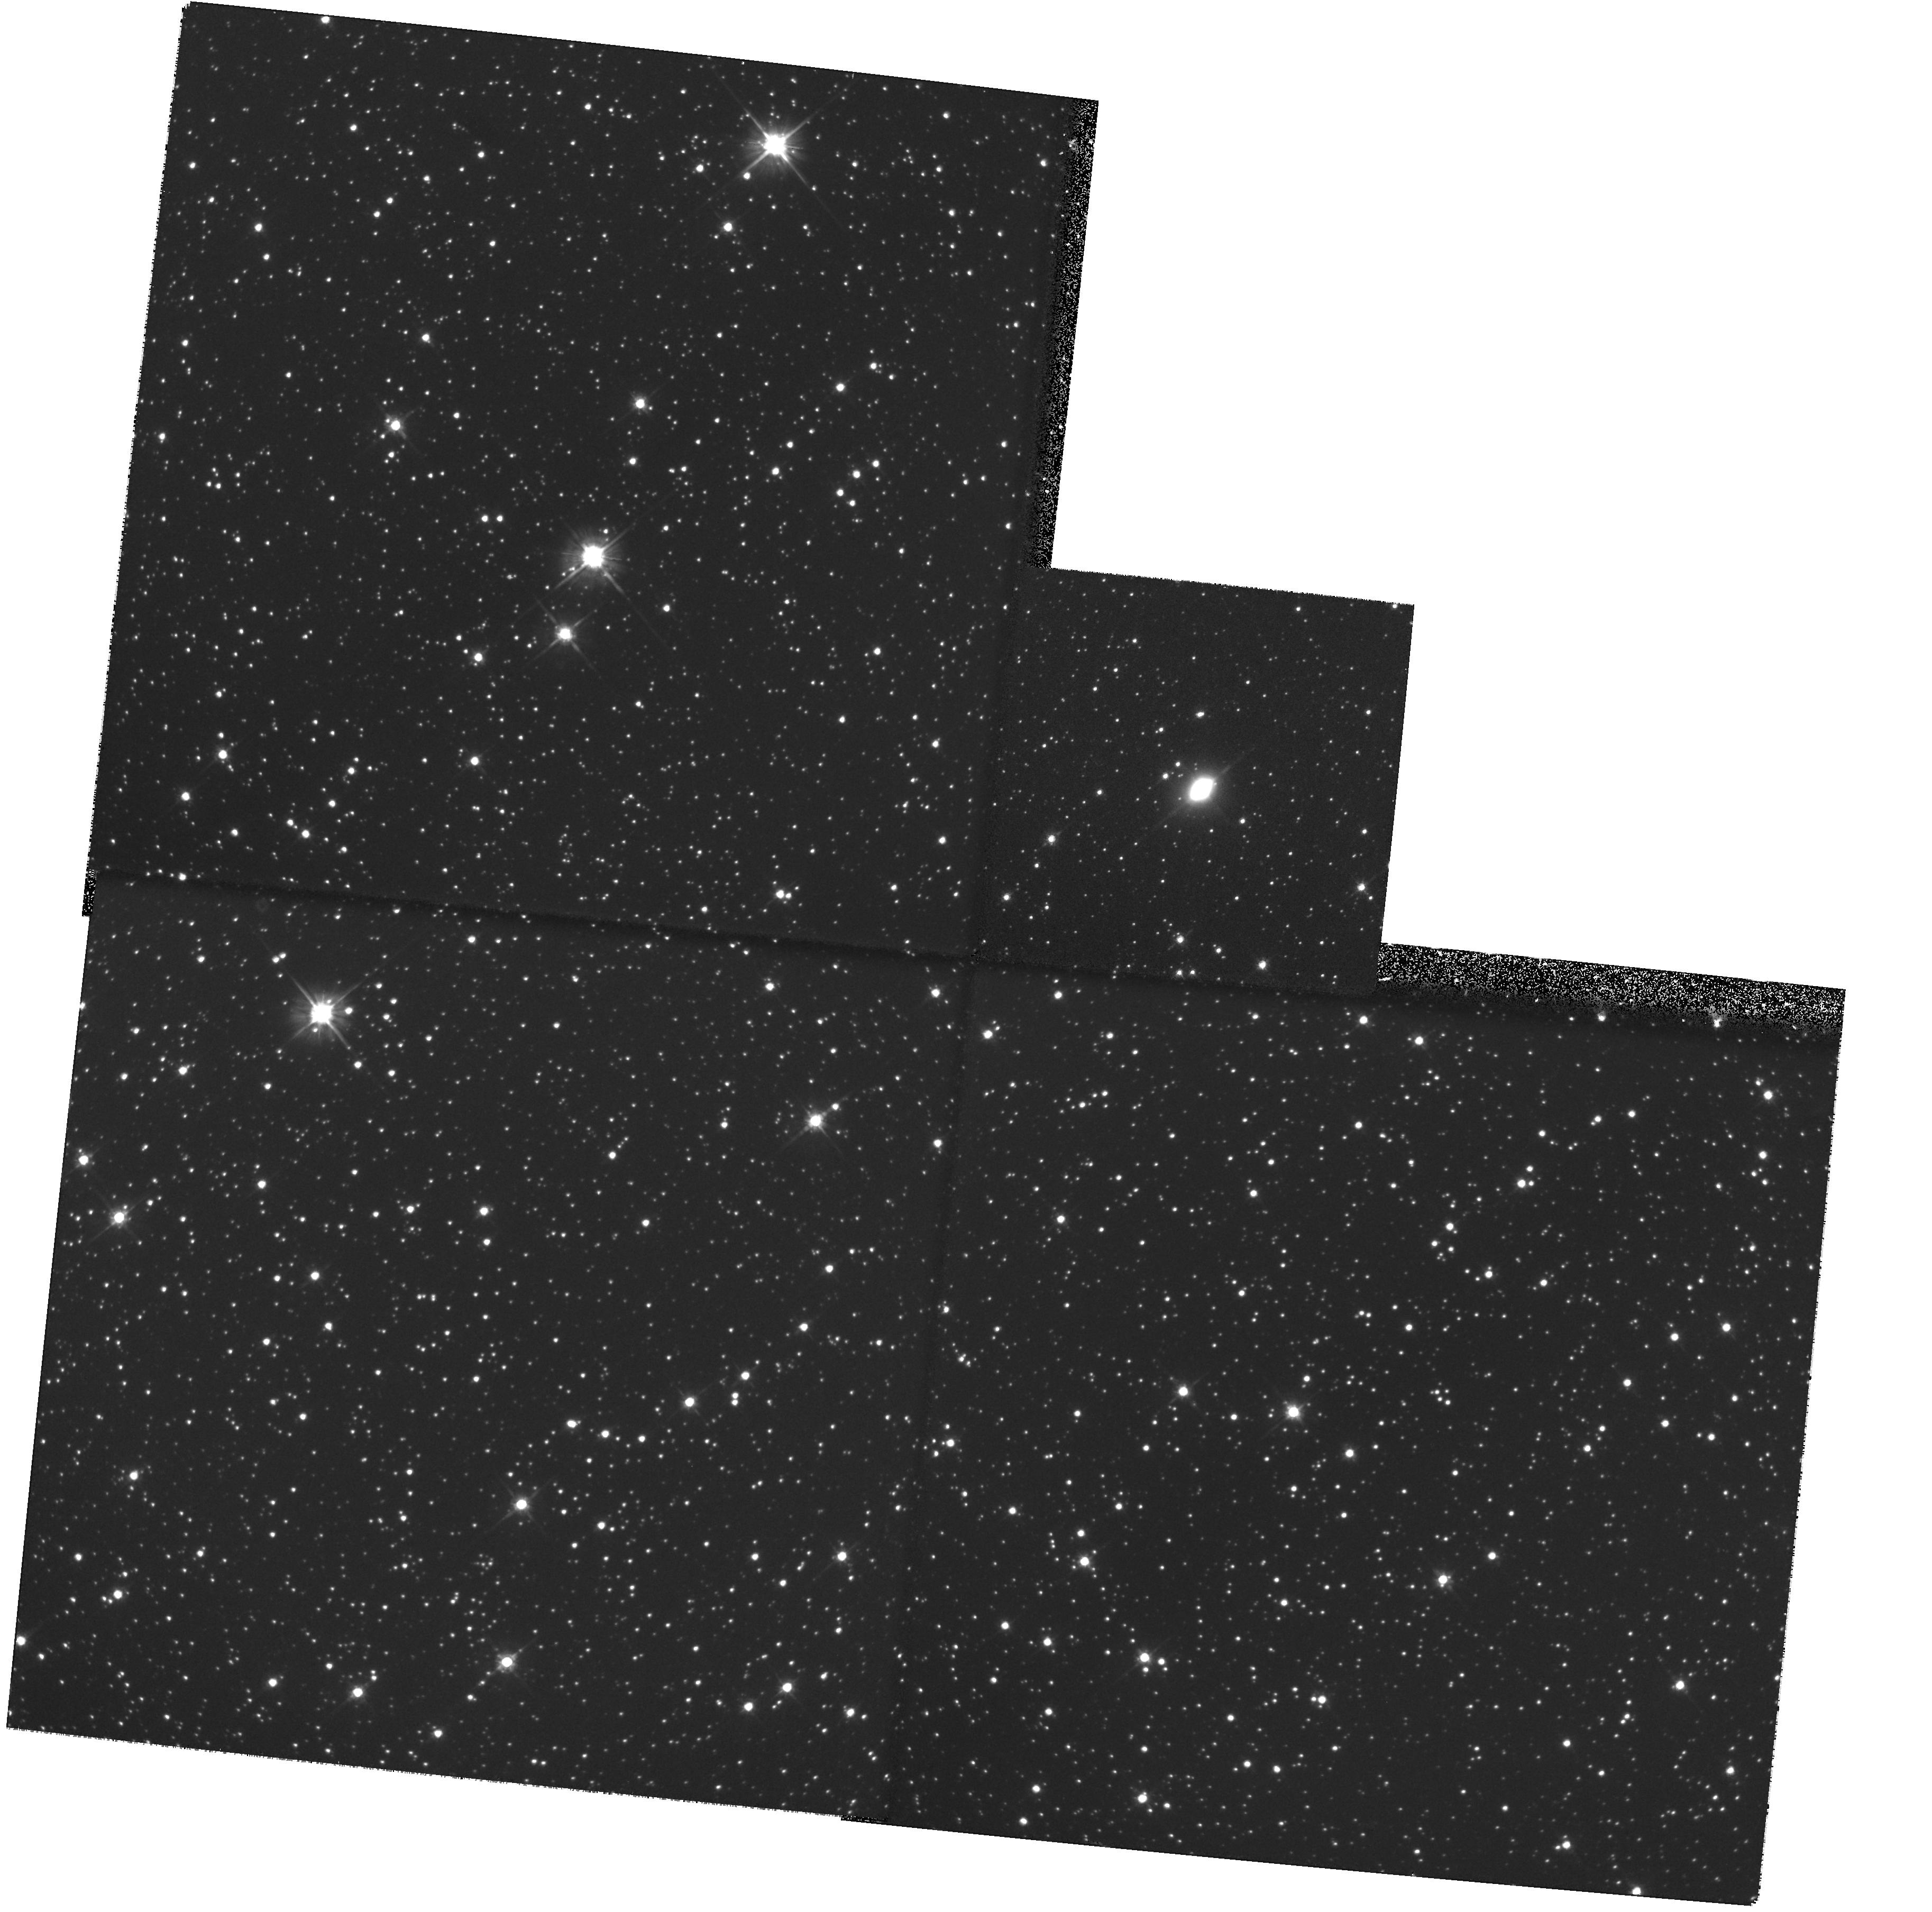
Target: IRAS17106-3046. Instrument: WFPC2/PC. Filter: F606W. Exposure: 26 min. Observation ID: hst_8210_04_wfpc2_pc_f606w_u5d004

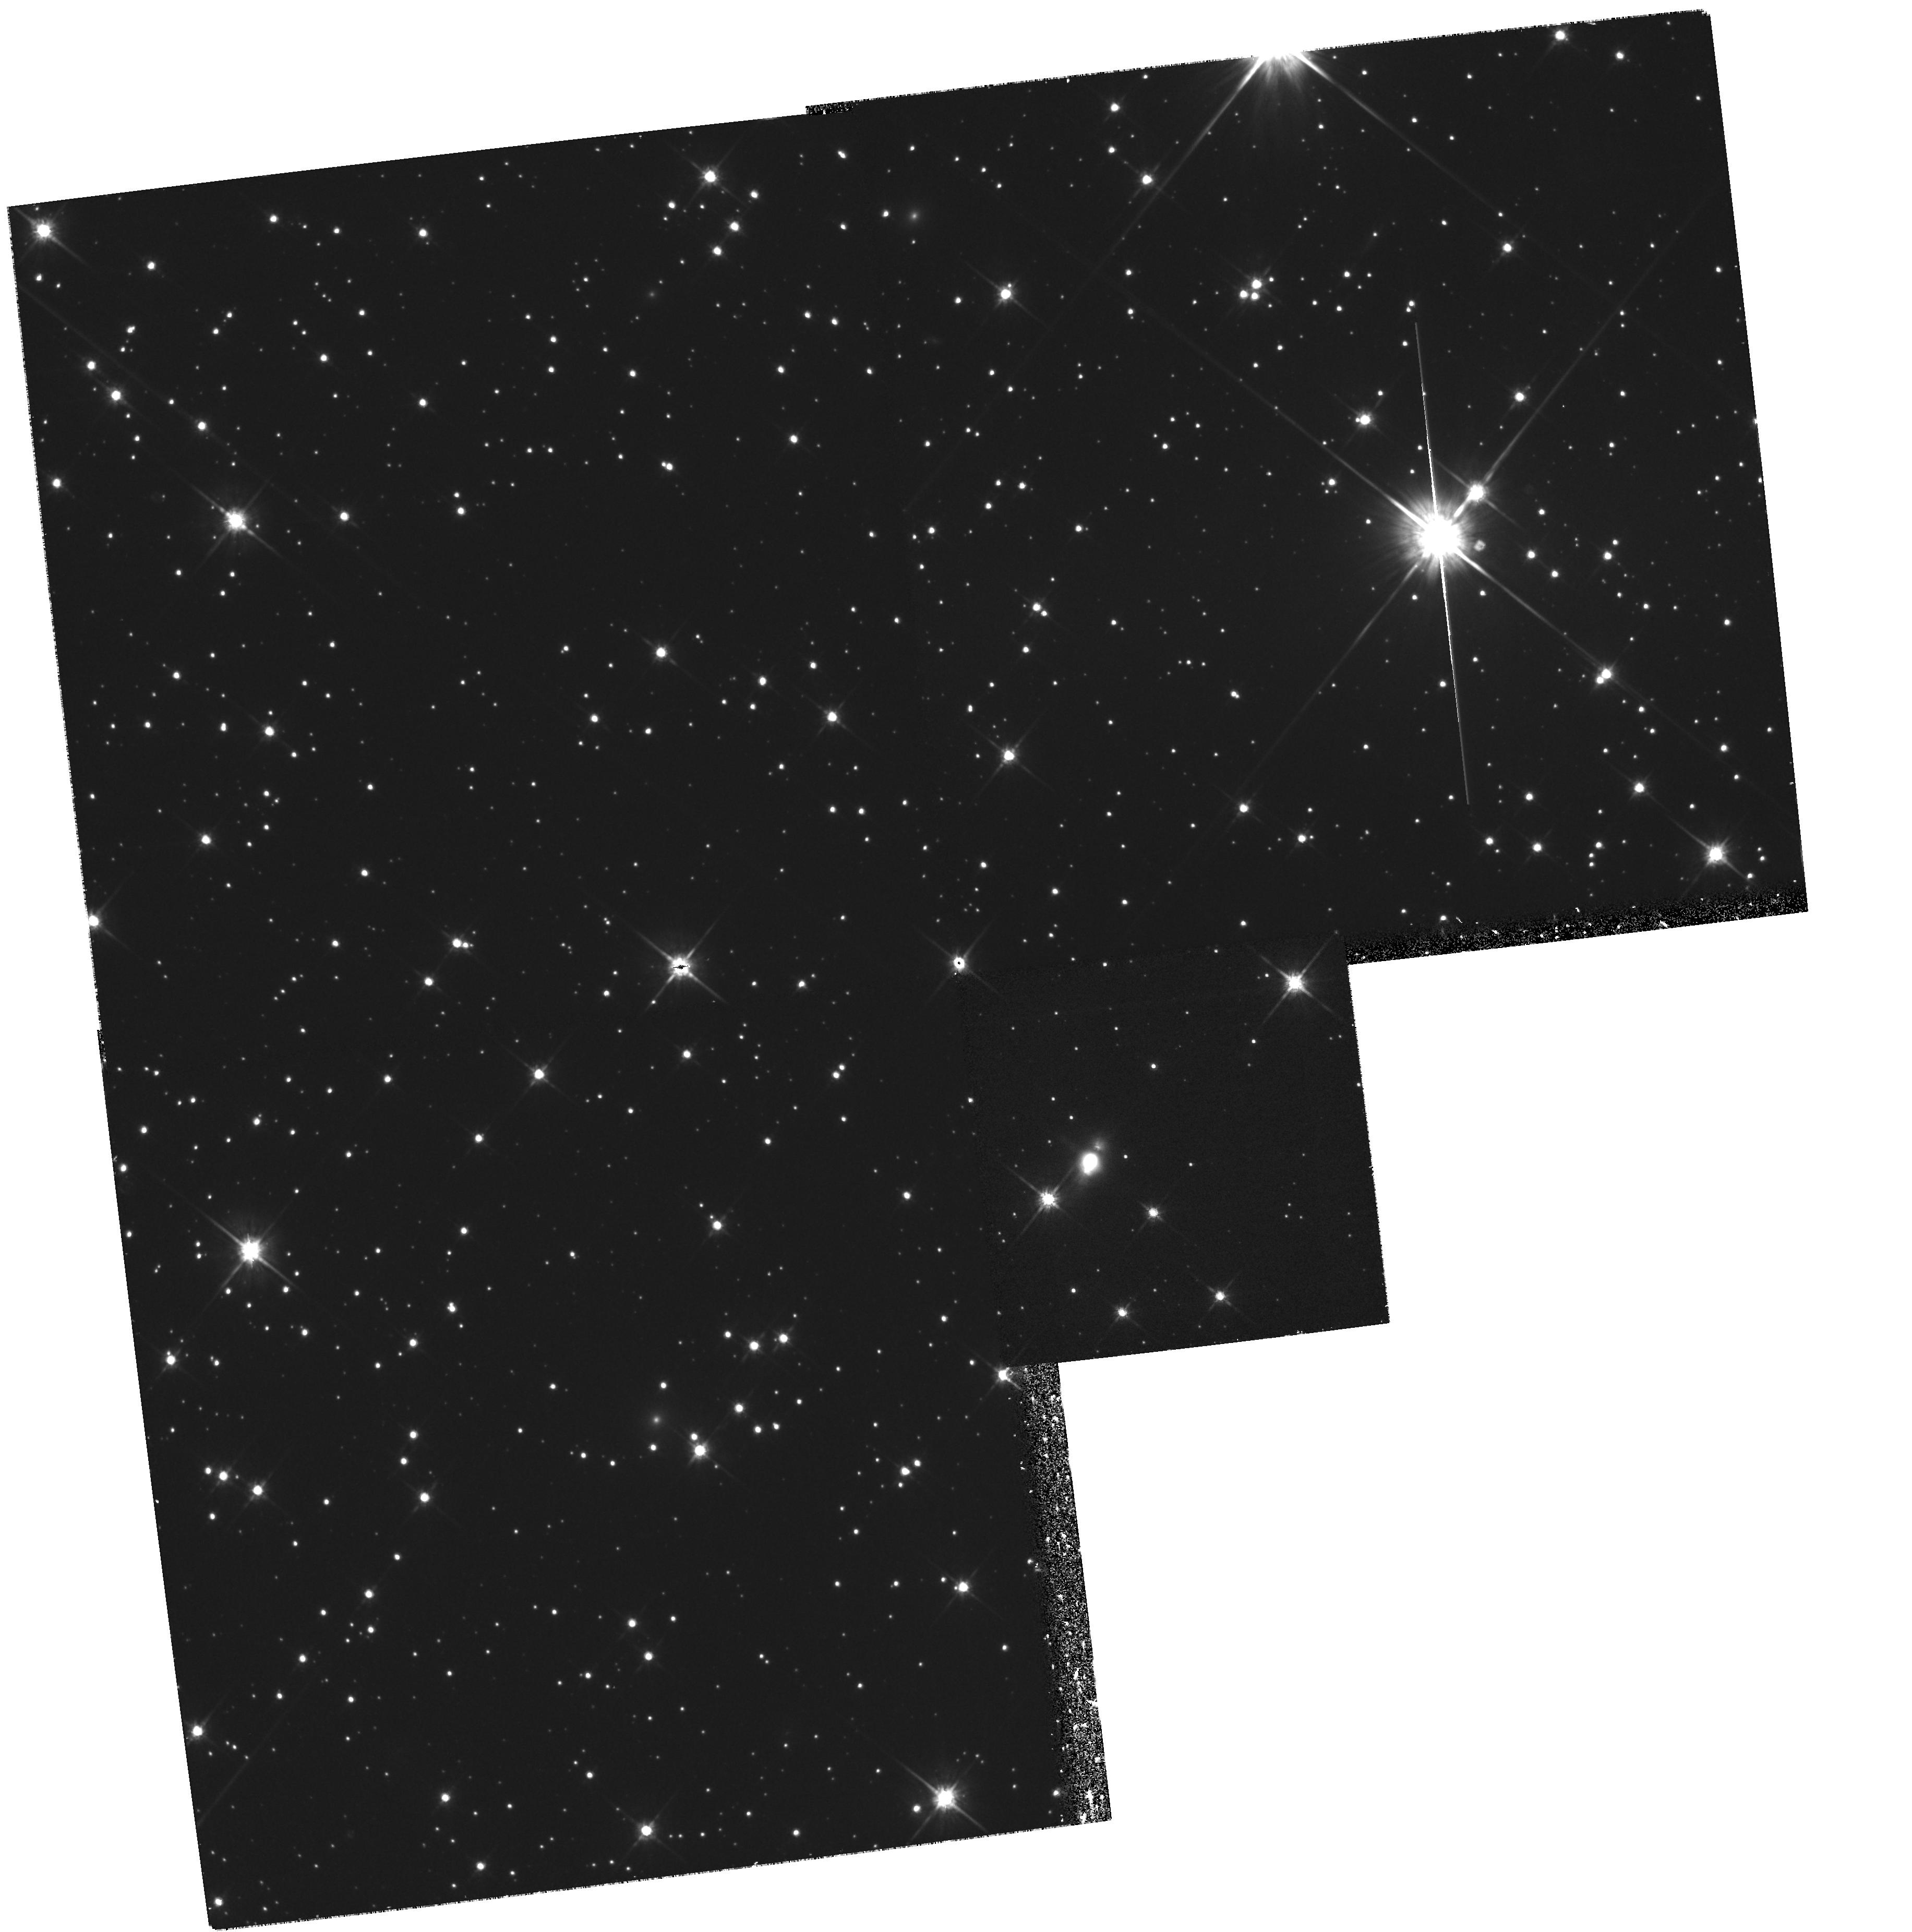
Target: IRAS20028+3910. Instrument: WFPC2/PC. Filter: F814W. Exposure: 30 min. Observation ID: hst_8210_03_wfpc2_pc_f814w_u5d003

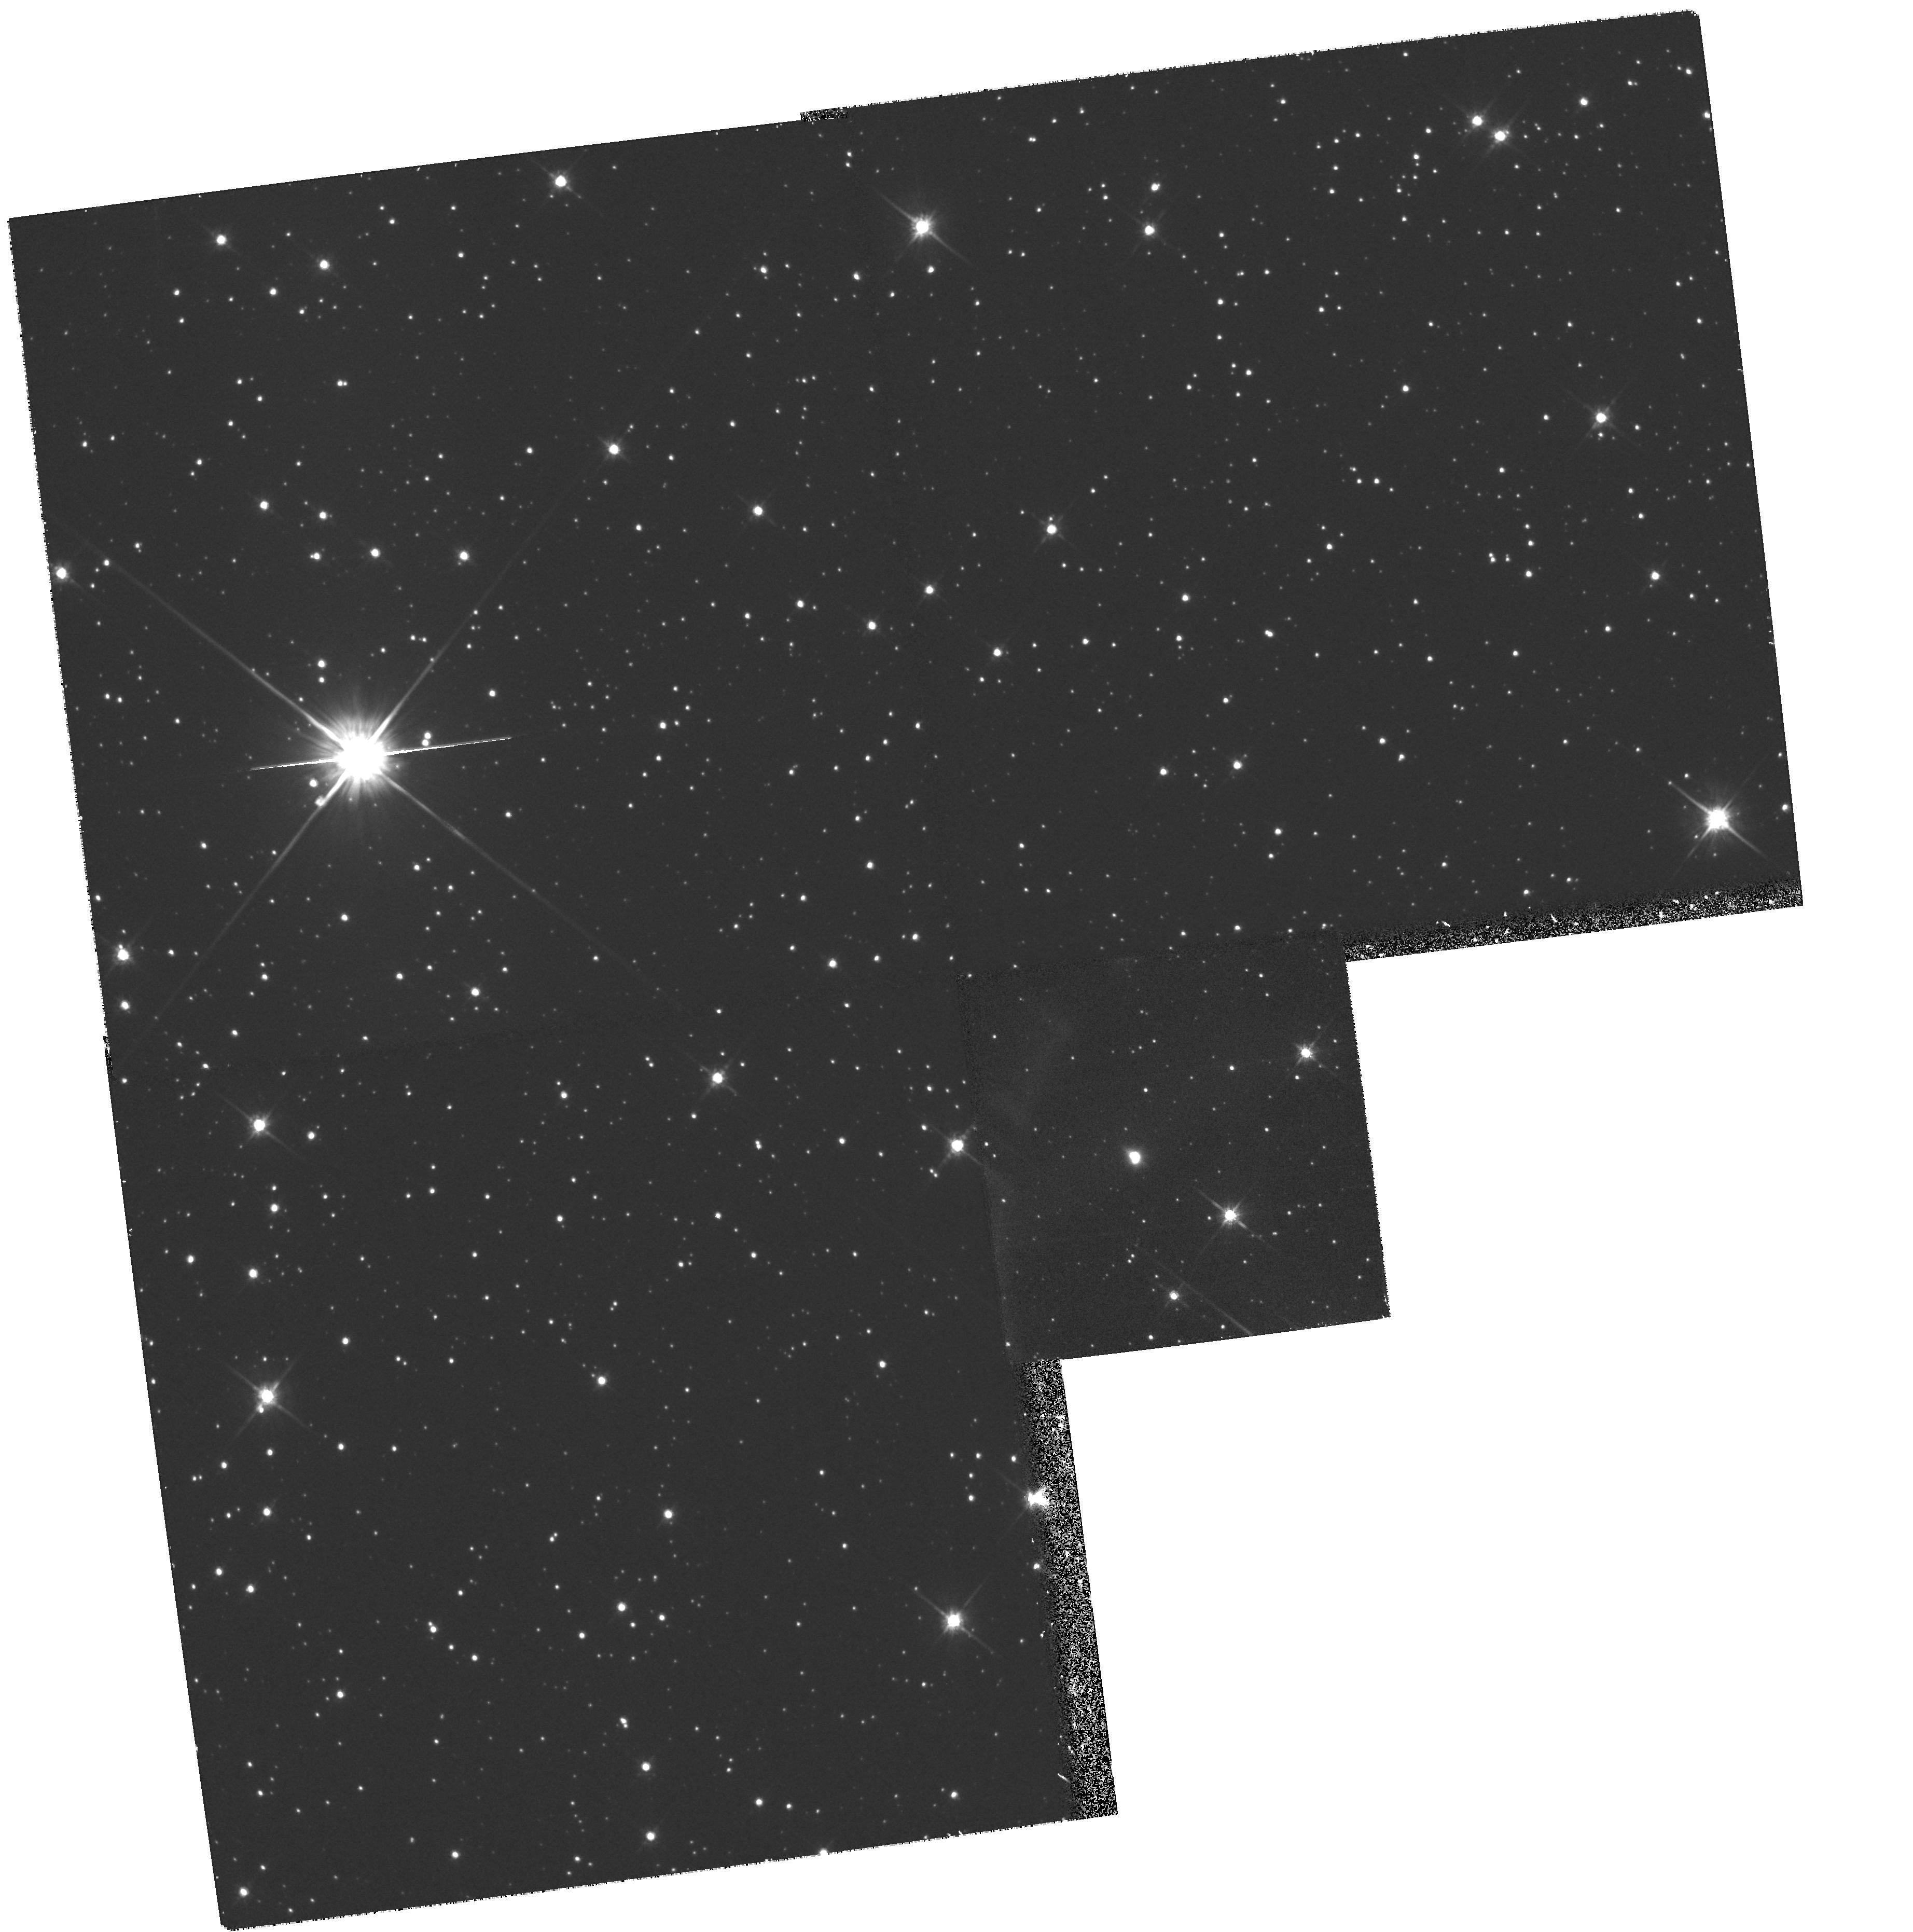
Target: IRAS19477+2401. Instrument: WFPC2/PC. Filter: F814W. Exposure: 30 min. Observation ID: hst_8210_02_wfpc2_pc_f814w_u5d002

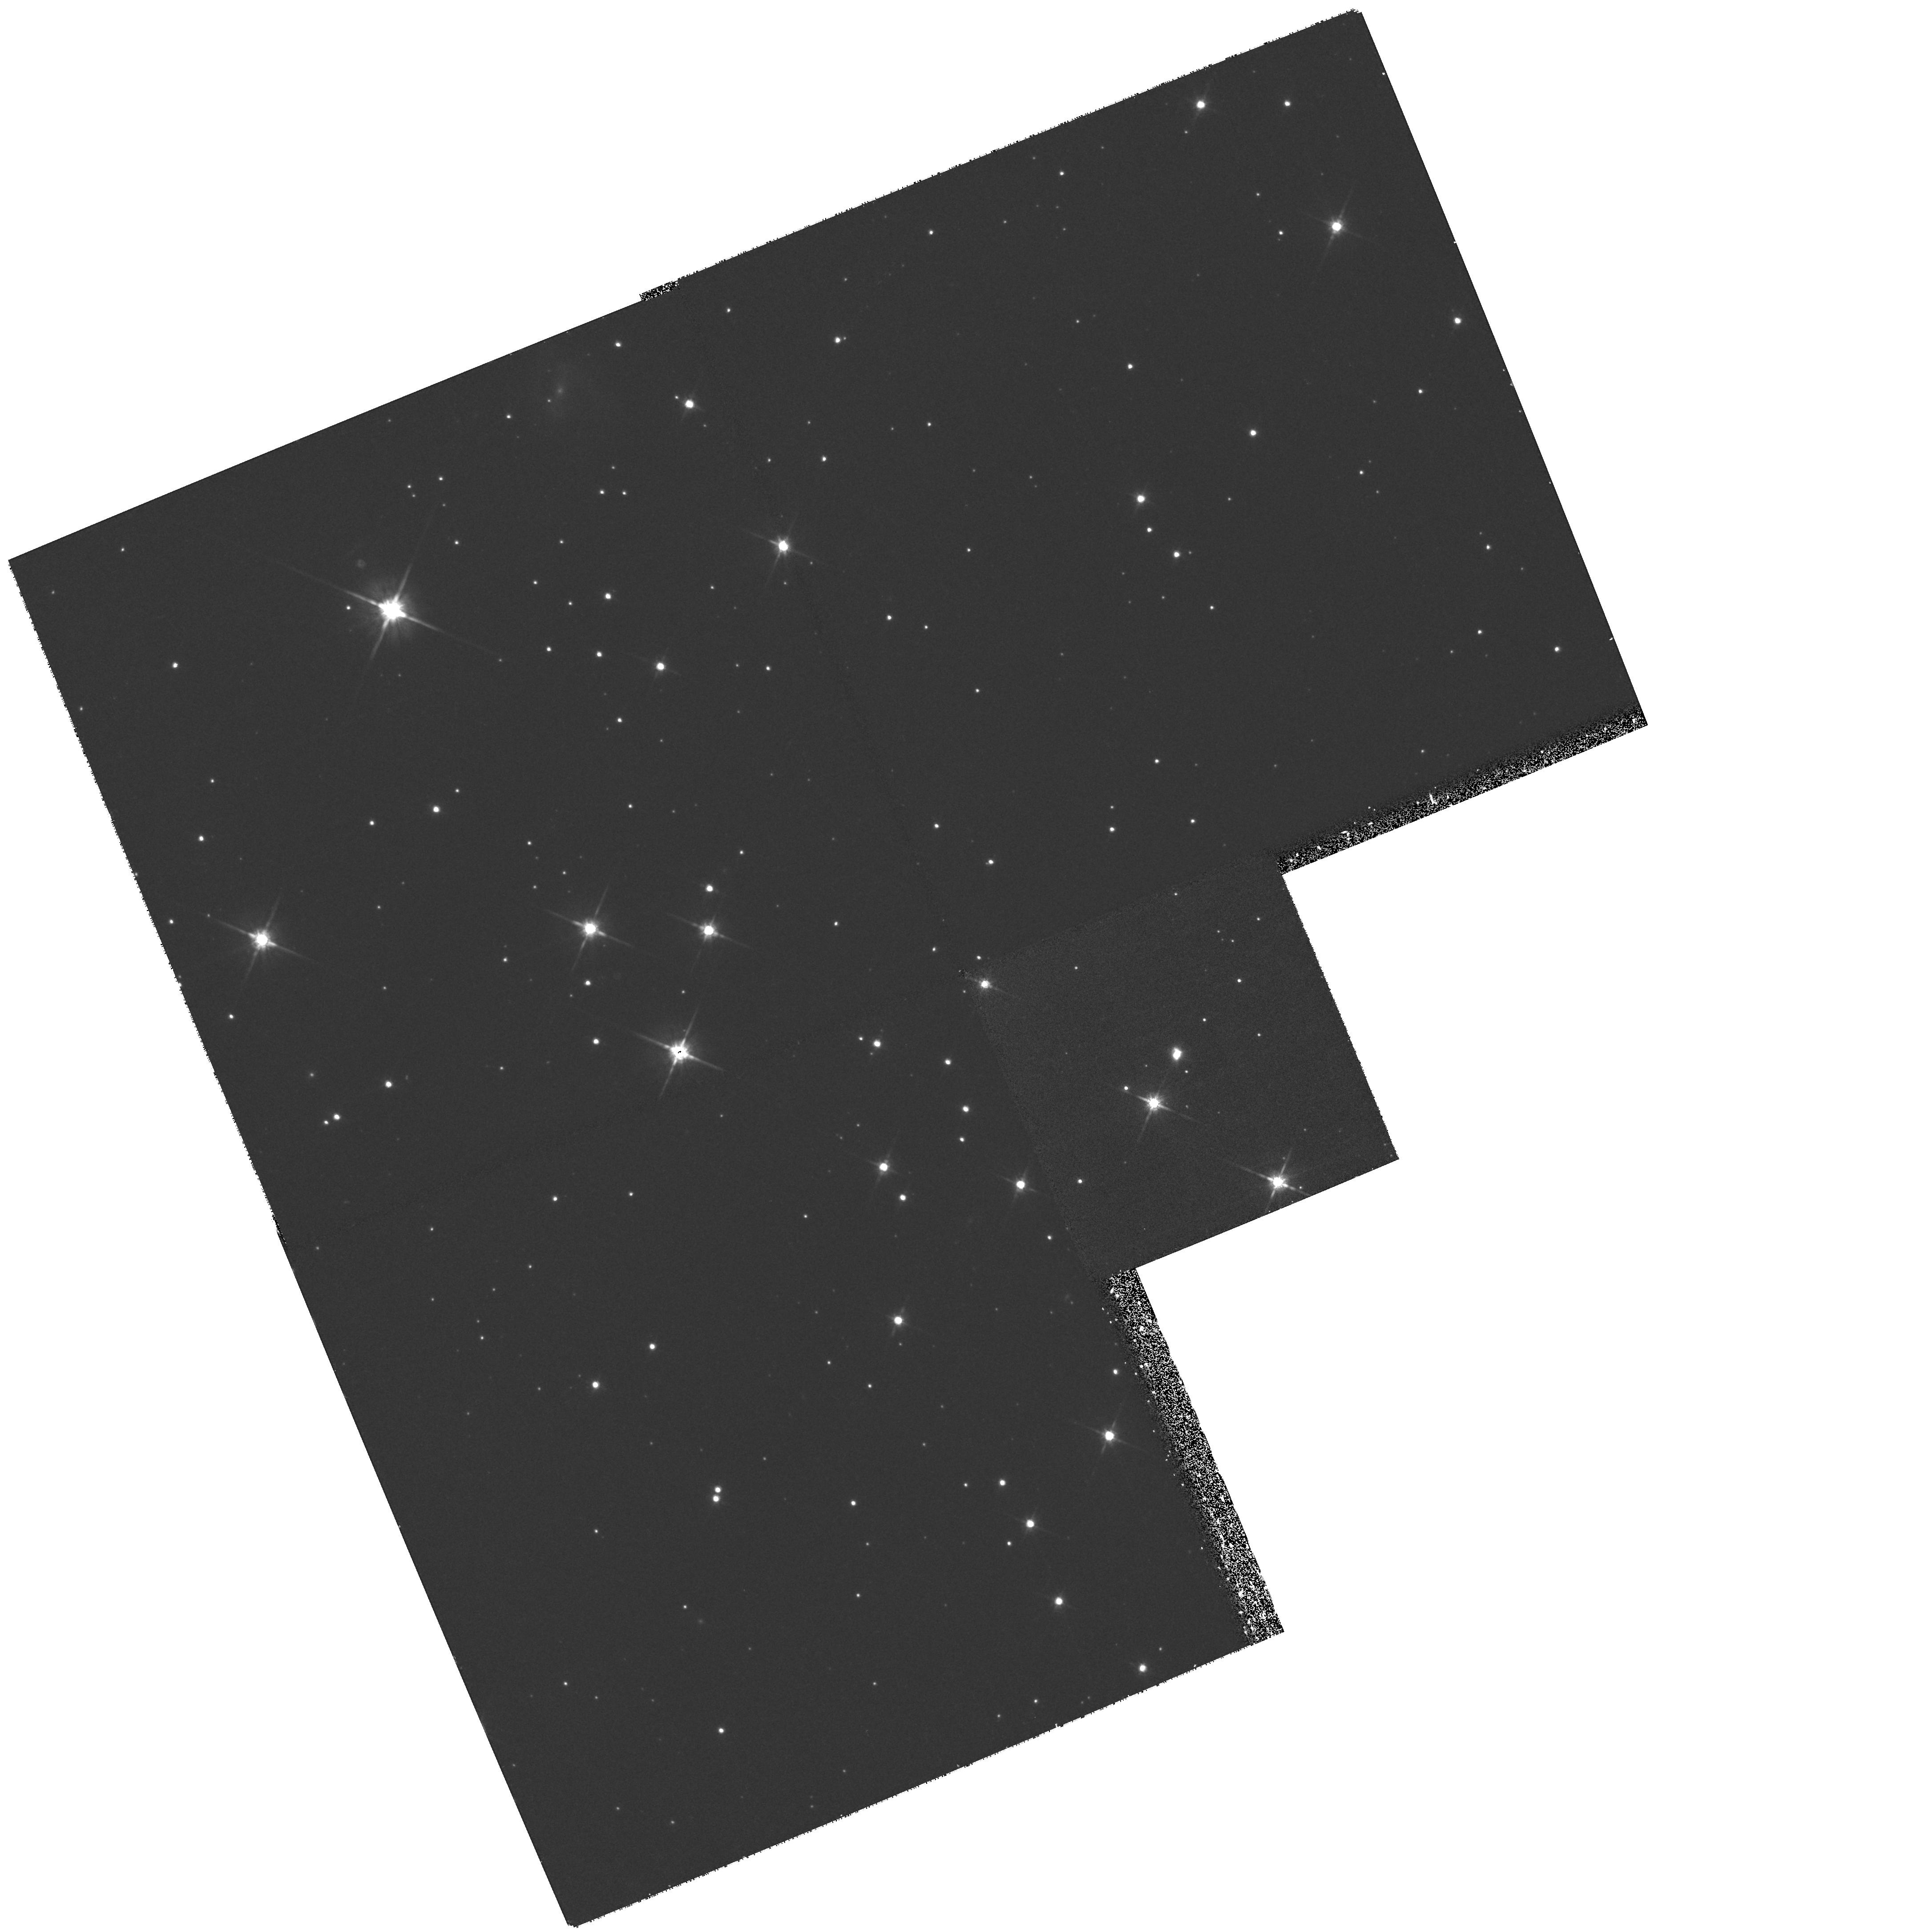
Target: IRAS22574+6609. Instrument: WFPC2/PC. Filter: F814W. Exposure: 33 min. Observation ID: hst_8210_05_wfpc2_pc_f814w_u5d005

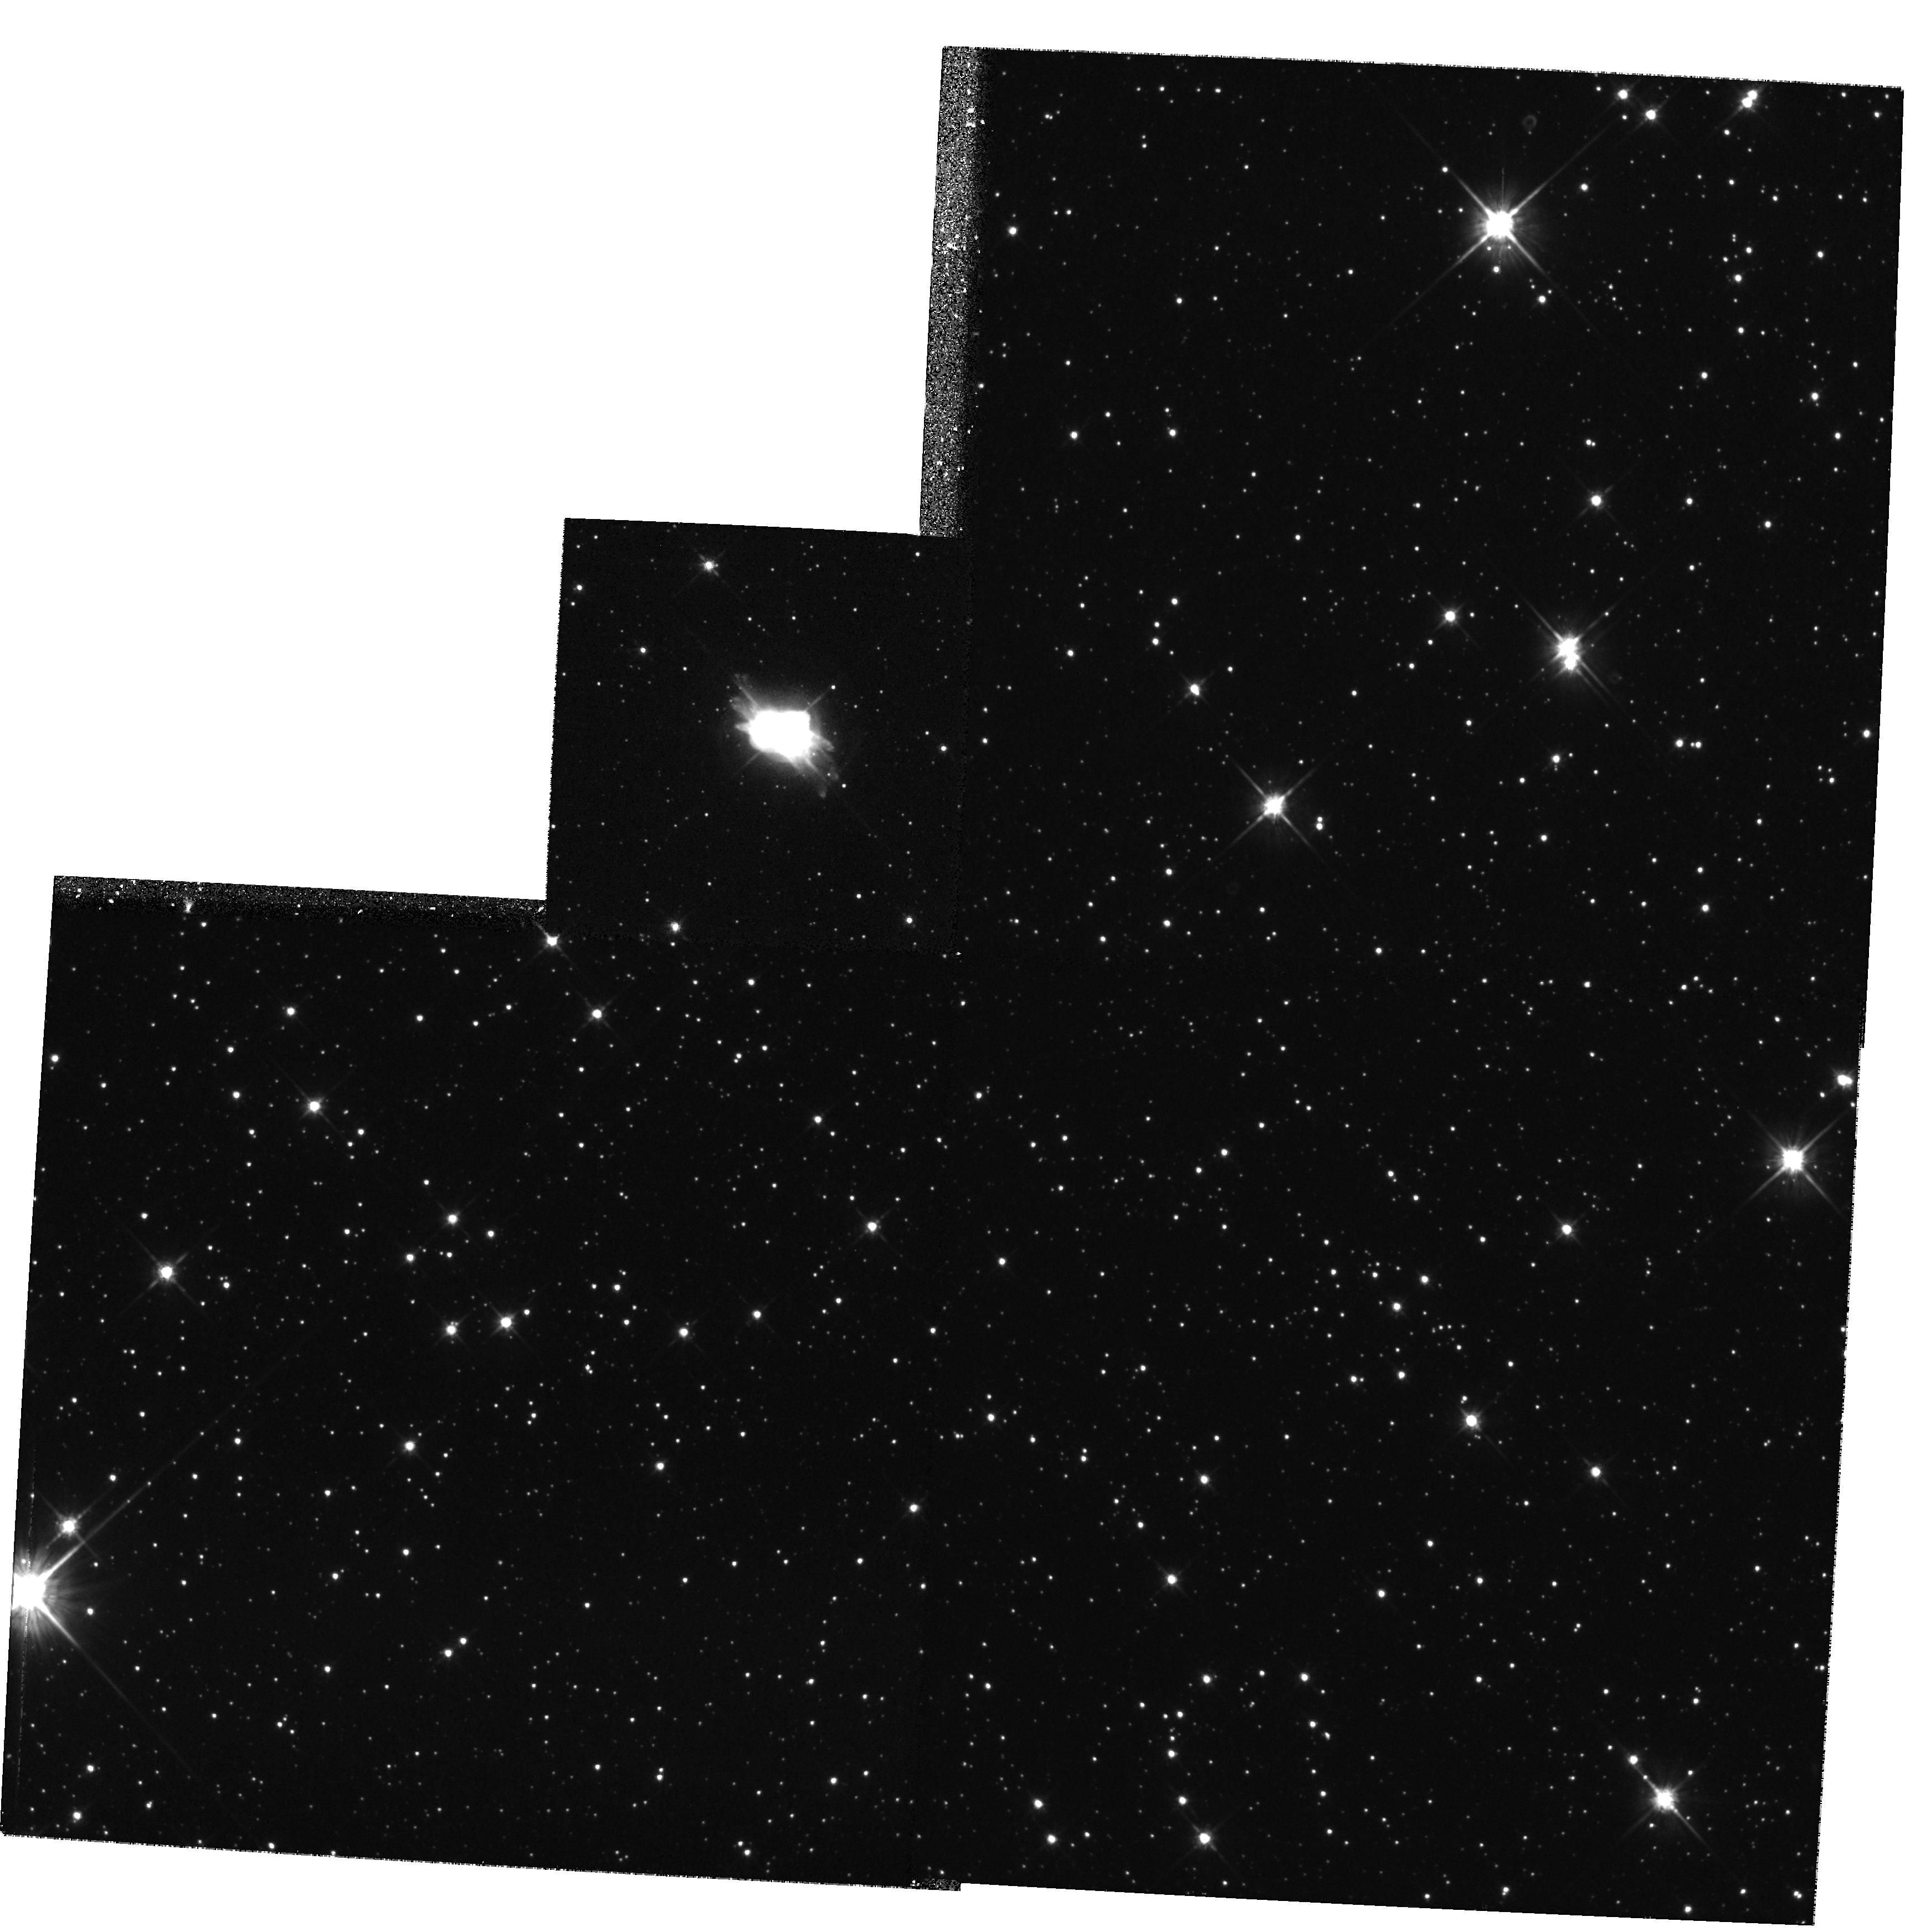
Target: IRAS16594-4656. Instrument: WFPC2/PC. Filter: F814W. Exposure: 20 min. Observation ID: hst_8210_01_wfpc2_pc_f814w_u5d001

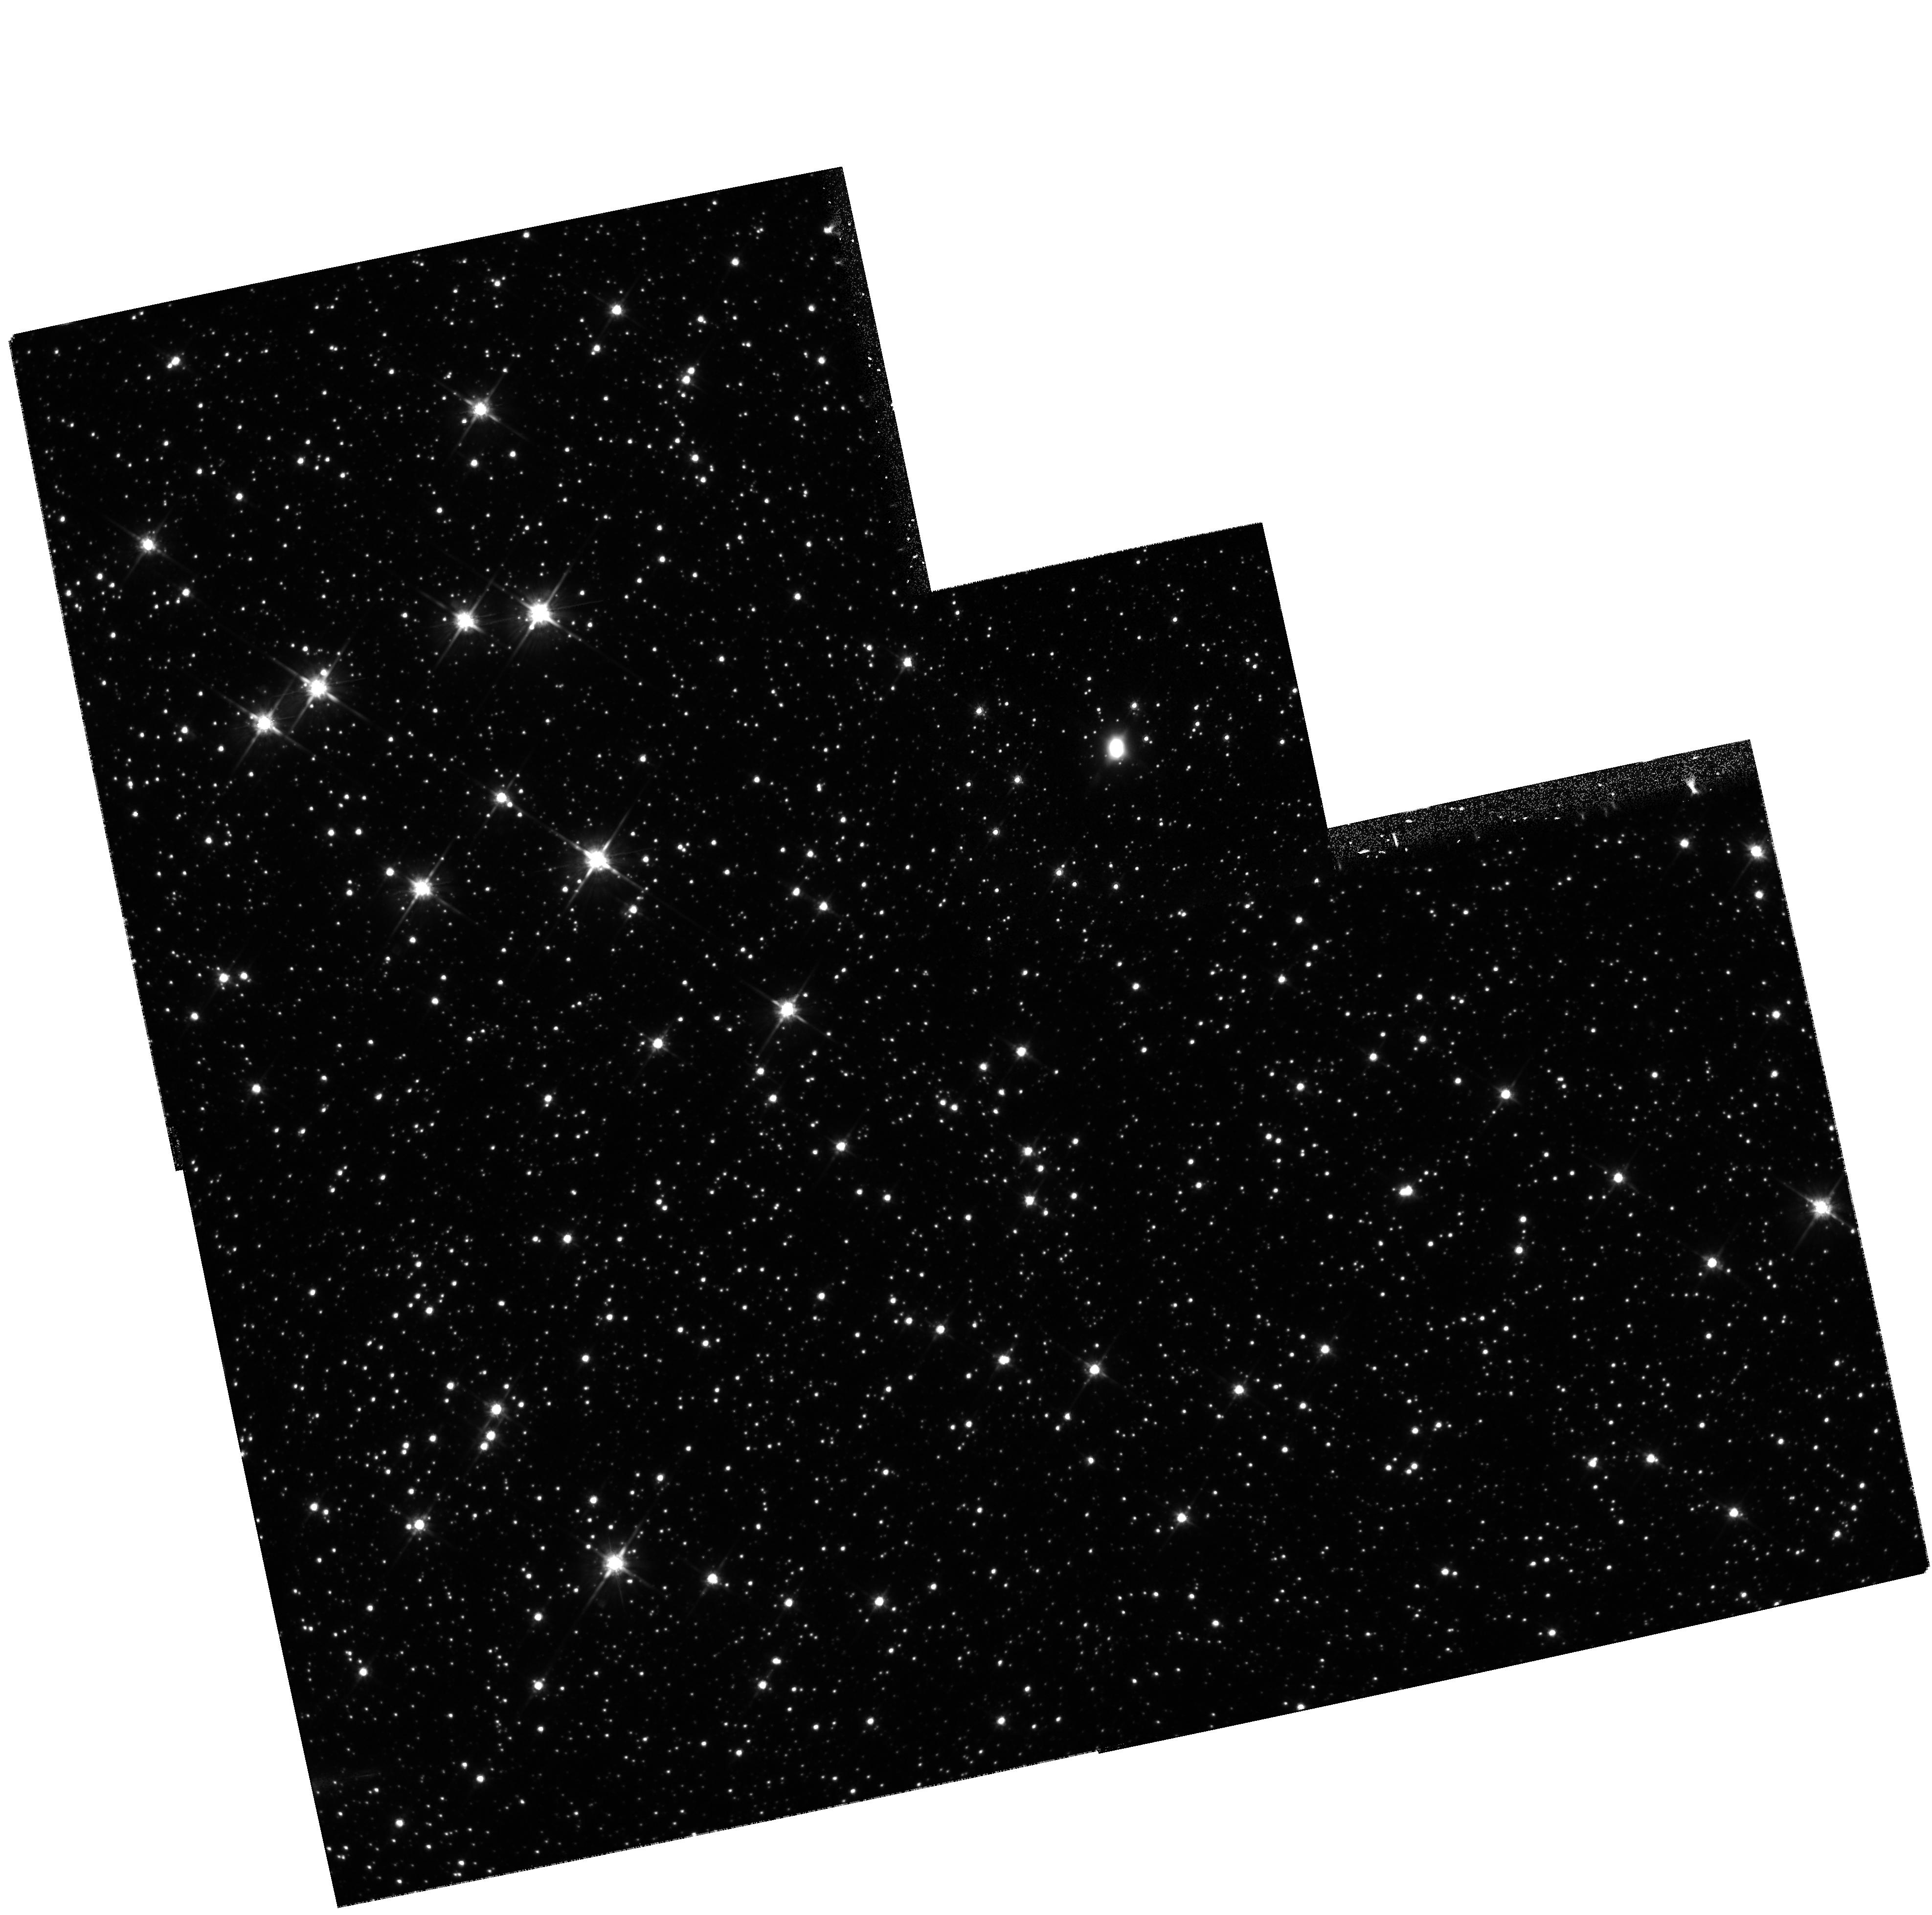
Target: IRAS17245-3951. Instrument: WFPC2/PC. Filter: F814W. Exposure: 26 min. Observation ID: hst_8210_07_wfpc2_pc_f814w_u5d007

HST Imaging of Bipolar Proto-Planetary Nebulae and Circumstellar Arcs (PI: Hrivnak, Bruce J.)

Proto-planetary nebulae (PPN) provide the best opportunity to test theories of asymptotic giant branch mass loss (symmetric/asymmetric, continuous/episodic) and the processes which shape planetary nebulae. These remain among the outstanding unsolved problems in stellar evolution. We propose to use WFPC2 to observe several new PPN which display evidence of being bipolar, to study this phenomena. These will be modeled using our newly-developed axially-symmetric, 2-D, dust, radiation-transfer code. We have previously used WFPC2 to image 4 new bipolar PPN, and have successfully modeled their structures and spectral energy distributions. This proposal will extend this study to additional PPN and give important evidence on how common is the bipolar structure. In addition, we have found concentric arcs, seen previously in the Egg Nebula, to exist in 2 additional bipolar PPN. This has important implications for the mass loss mechanism. We will investigate the existance of these arcs in additional bipolar PPN by obtaining deep images.